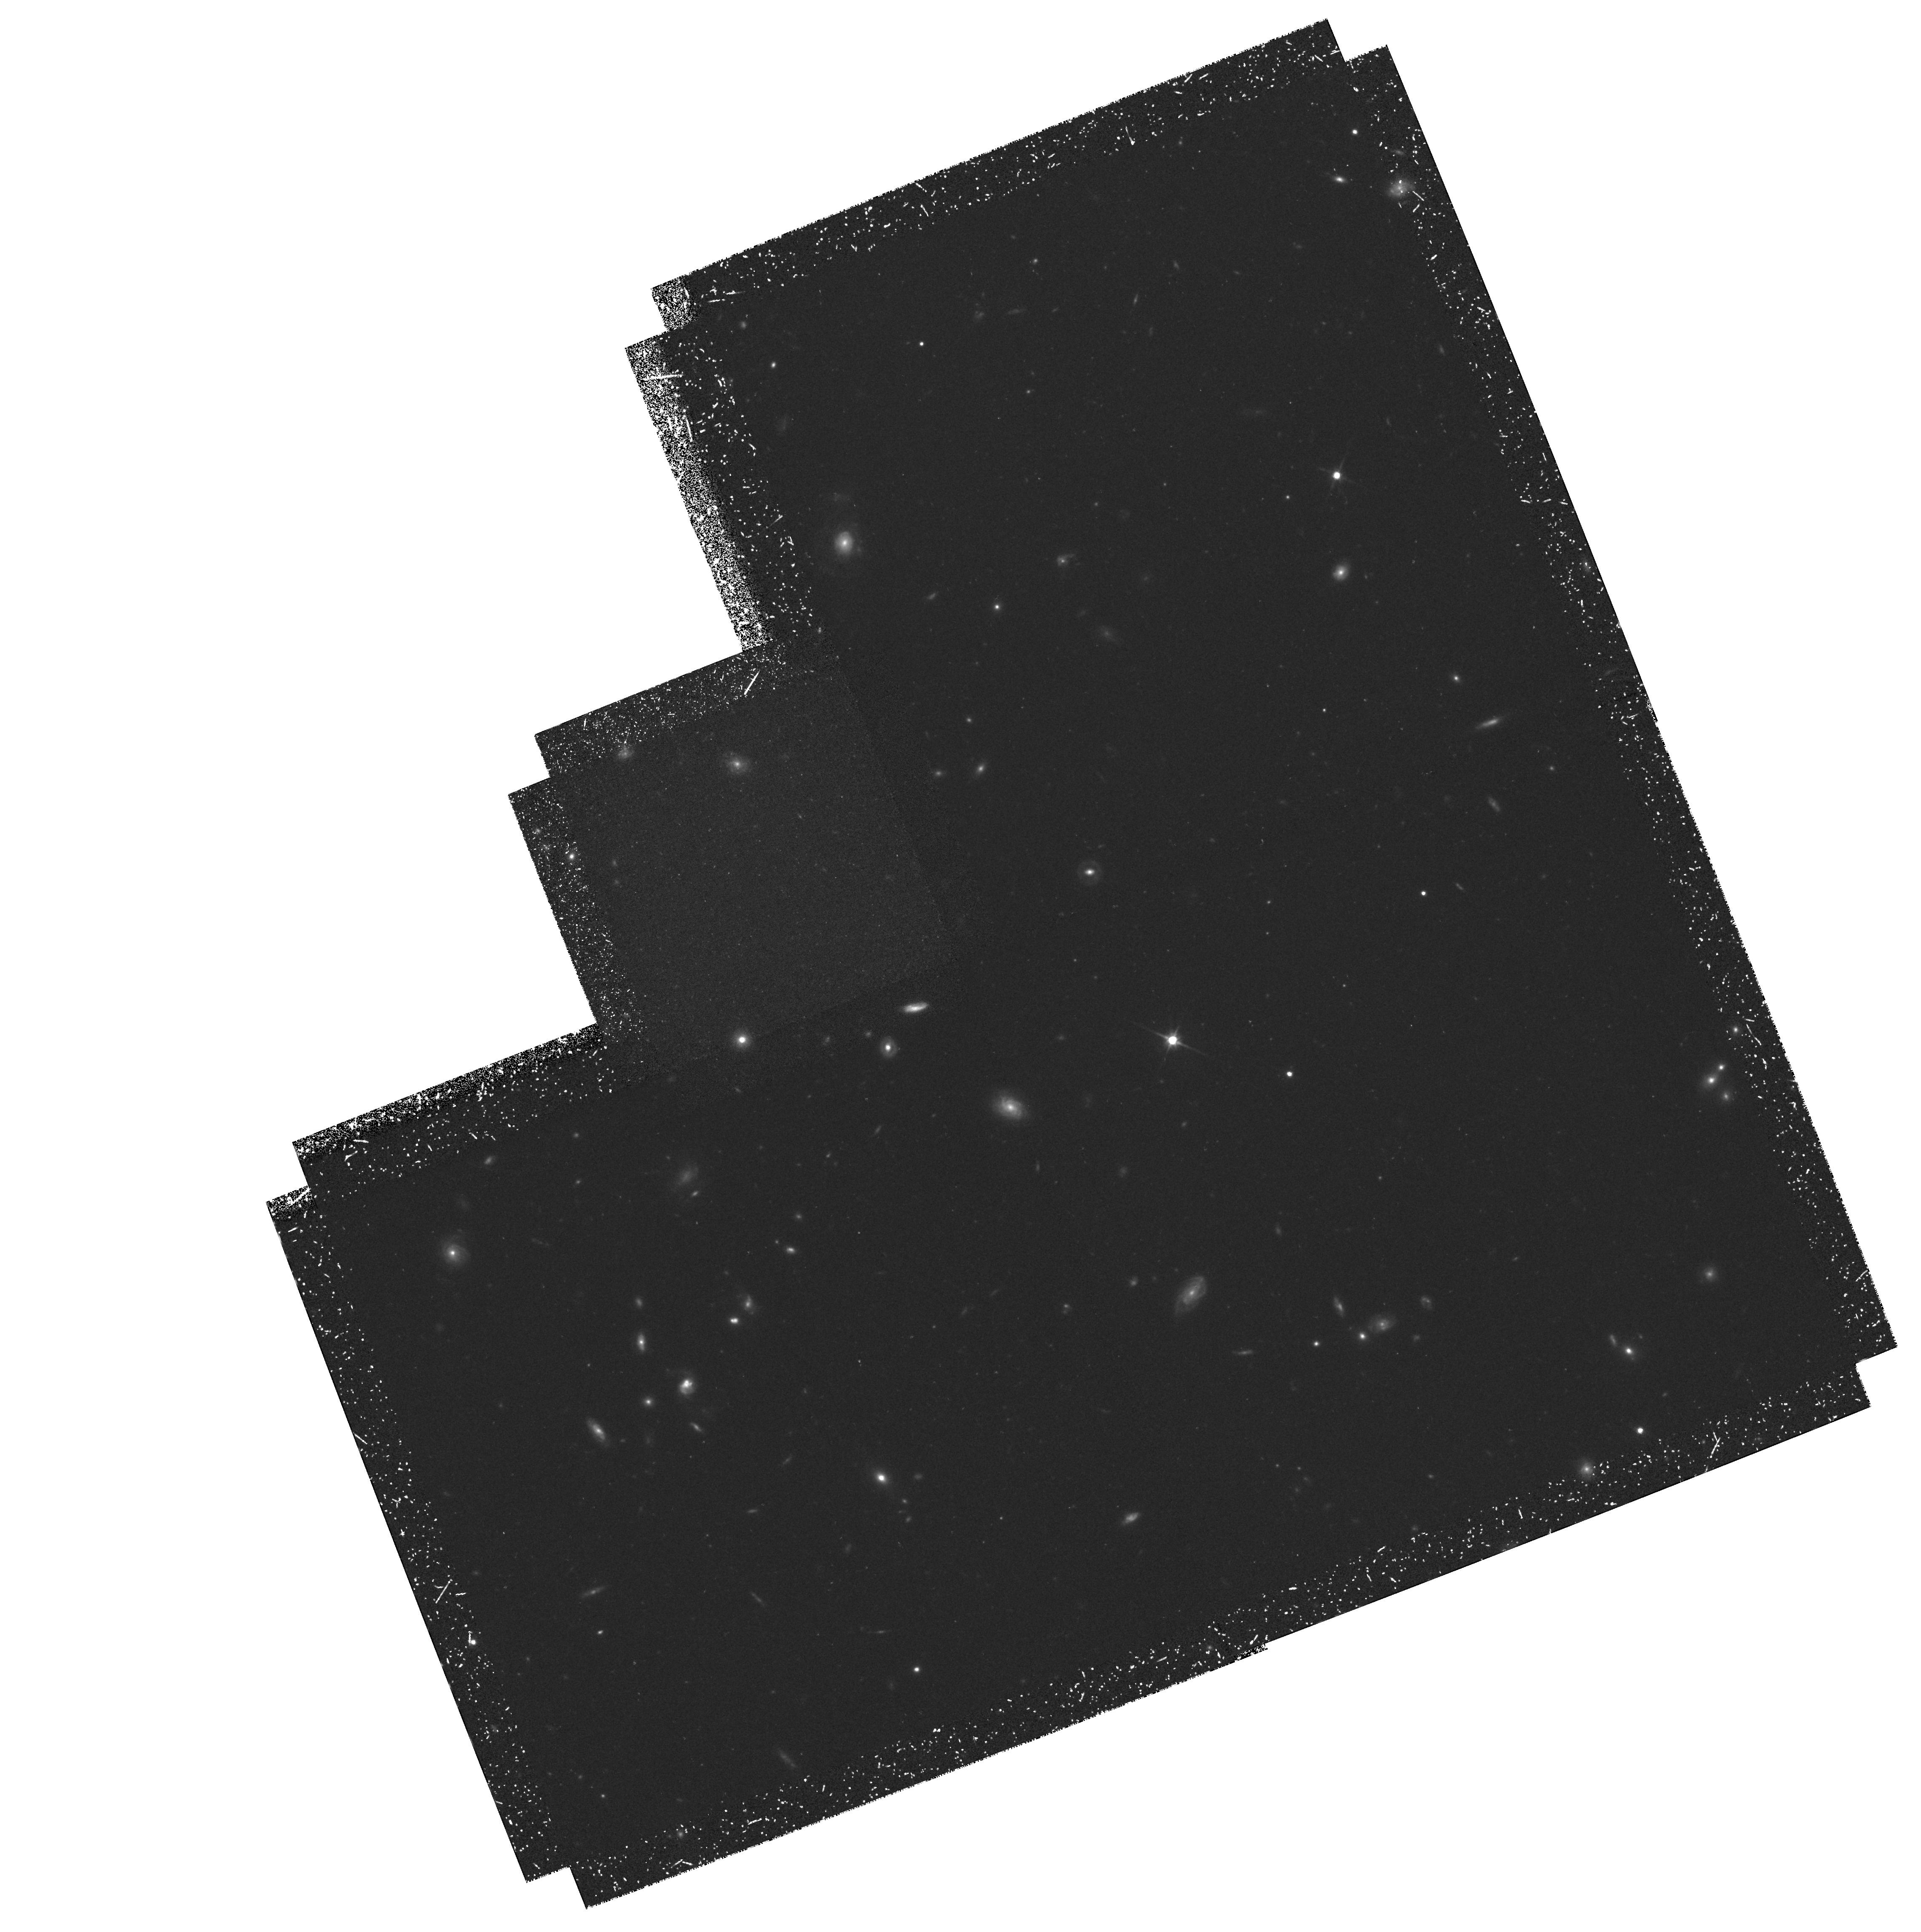
Target: SSA4
Instrument: WFPC2/PC
Filter: F814W
Exposure: 3.5 h
Observation ID: hst_5922_01_wfpc2_pc_f814w_u30s01

HST Observations of Hawaii Deep Survey Fields (PI: Cowie, Lennox L.)

Detailed morphological classification of galaxies at high redshifts requires angular resolution of around 0.1^ \ FWHM and cannot be carried out from the ground. We propose to use the WFPC2 to observe the Hawaii deep survey fields SSA4 and SSA17 in the wide I\ band. These 2^ * 2^ \ fields have been observed at wavelengths, 3400 Angstrom, 4500 Angstrom, 5500 Angstrom, 8400 Angstrom and 2.1 micron to $5 Sigma galaxy detection limits of a microJy or below (K = 22, V = 27). All galaxies with B <= 24, I <= 22\ and K <= 19 now have determined redshifts and have been typed on the basis of their spectra, as have 65\ 19\ and 20. The proposed WFPC2 observations will be used to type the K <= 20\ galaxy sample and to study the evolution of the galaxy type mix, surface brightness profiles, and merger rates as a function of absolute magnitude and redshift. This program is a continuation of an approved Cycle 4 proposal, where the fields SSA22 and SSA13 are being imaged to the same depth. This data set has not yet been obtained.